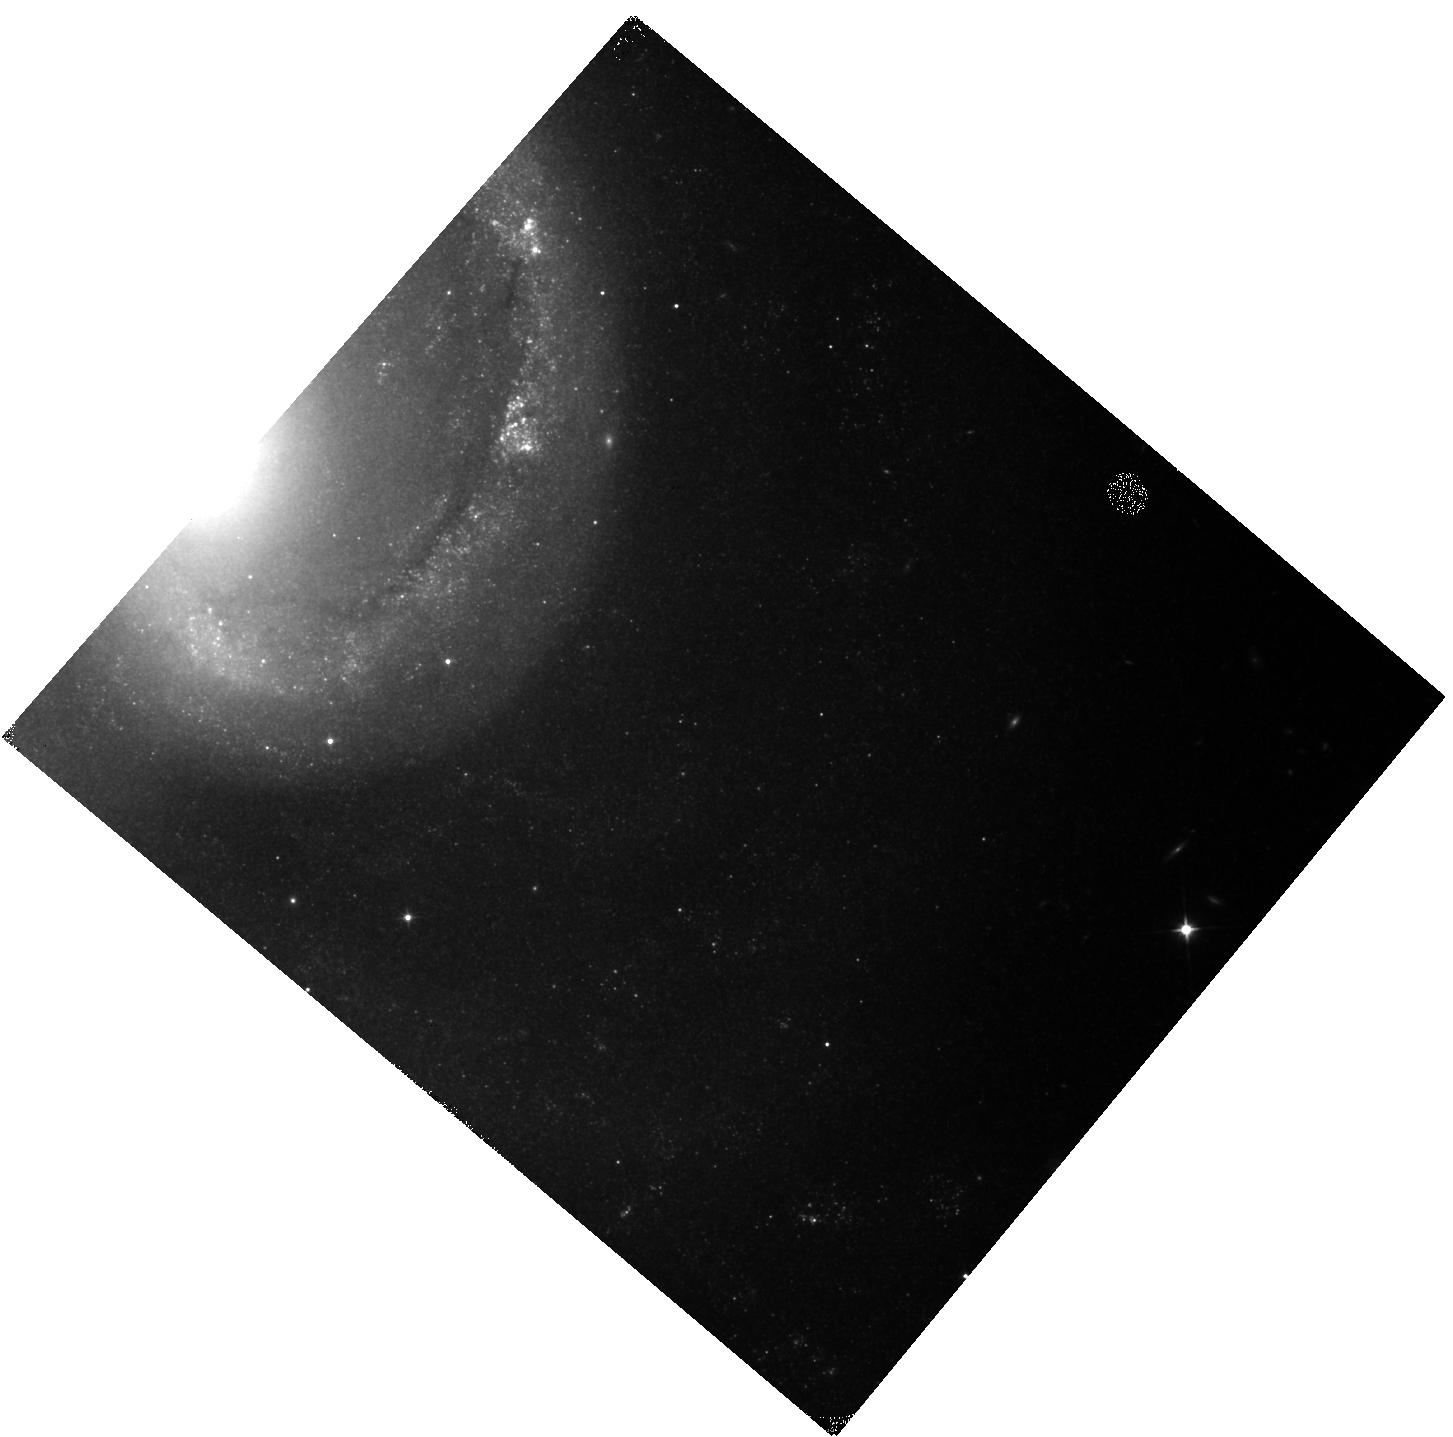
Target: 2021AEFX. Instrument: WFC3/IR. Filter: F110W. Exposure: 13 min. Observation ID: hst_17429_93_wfc3_ir_f110w_if7f93

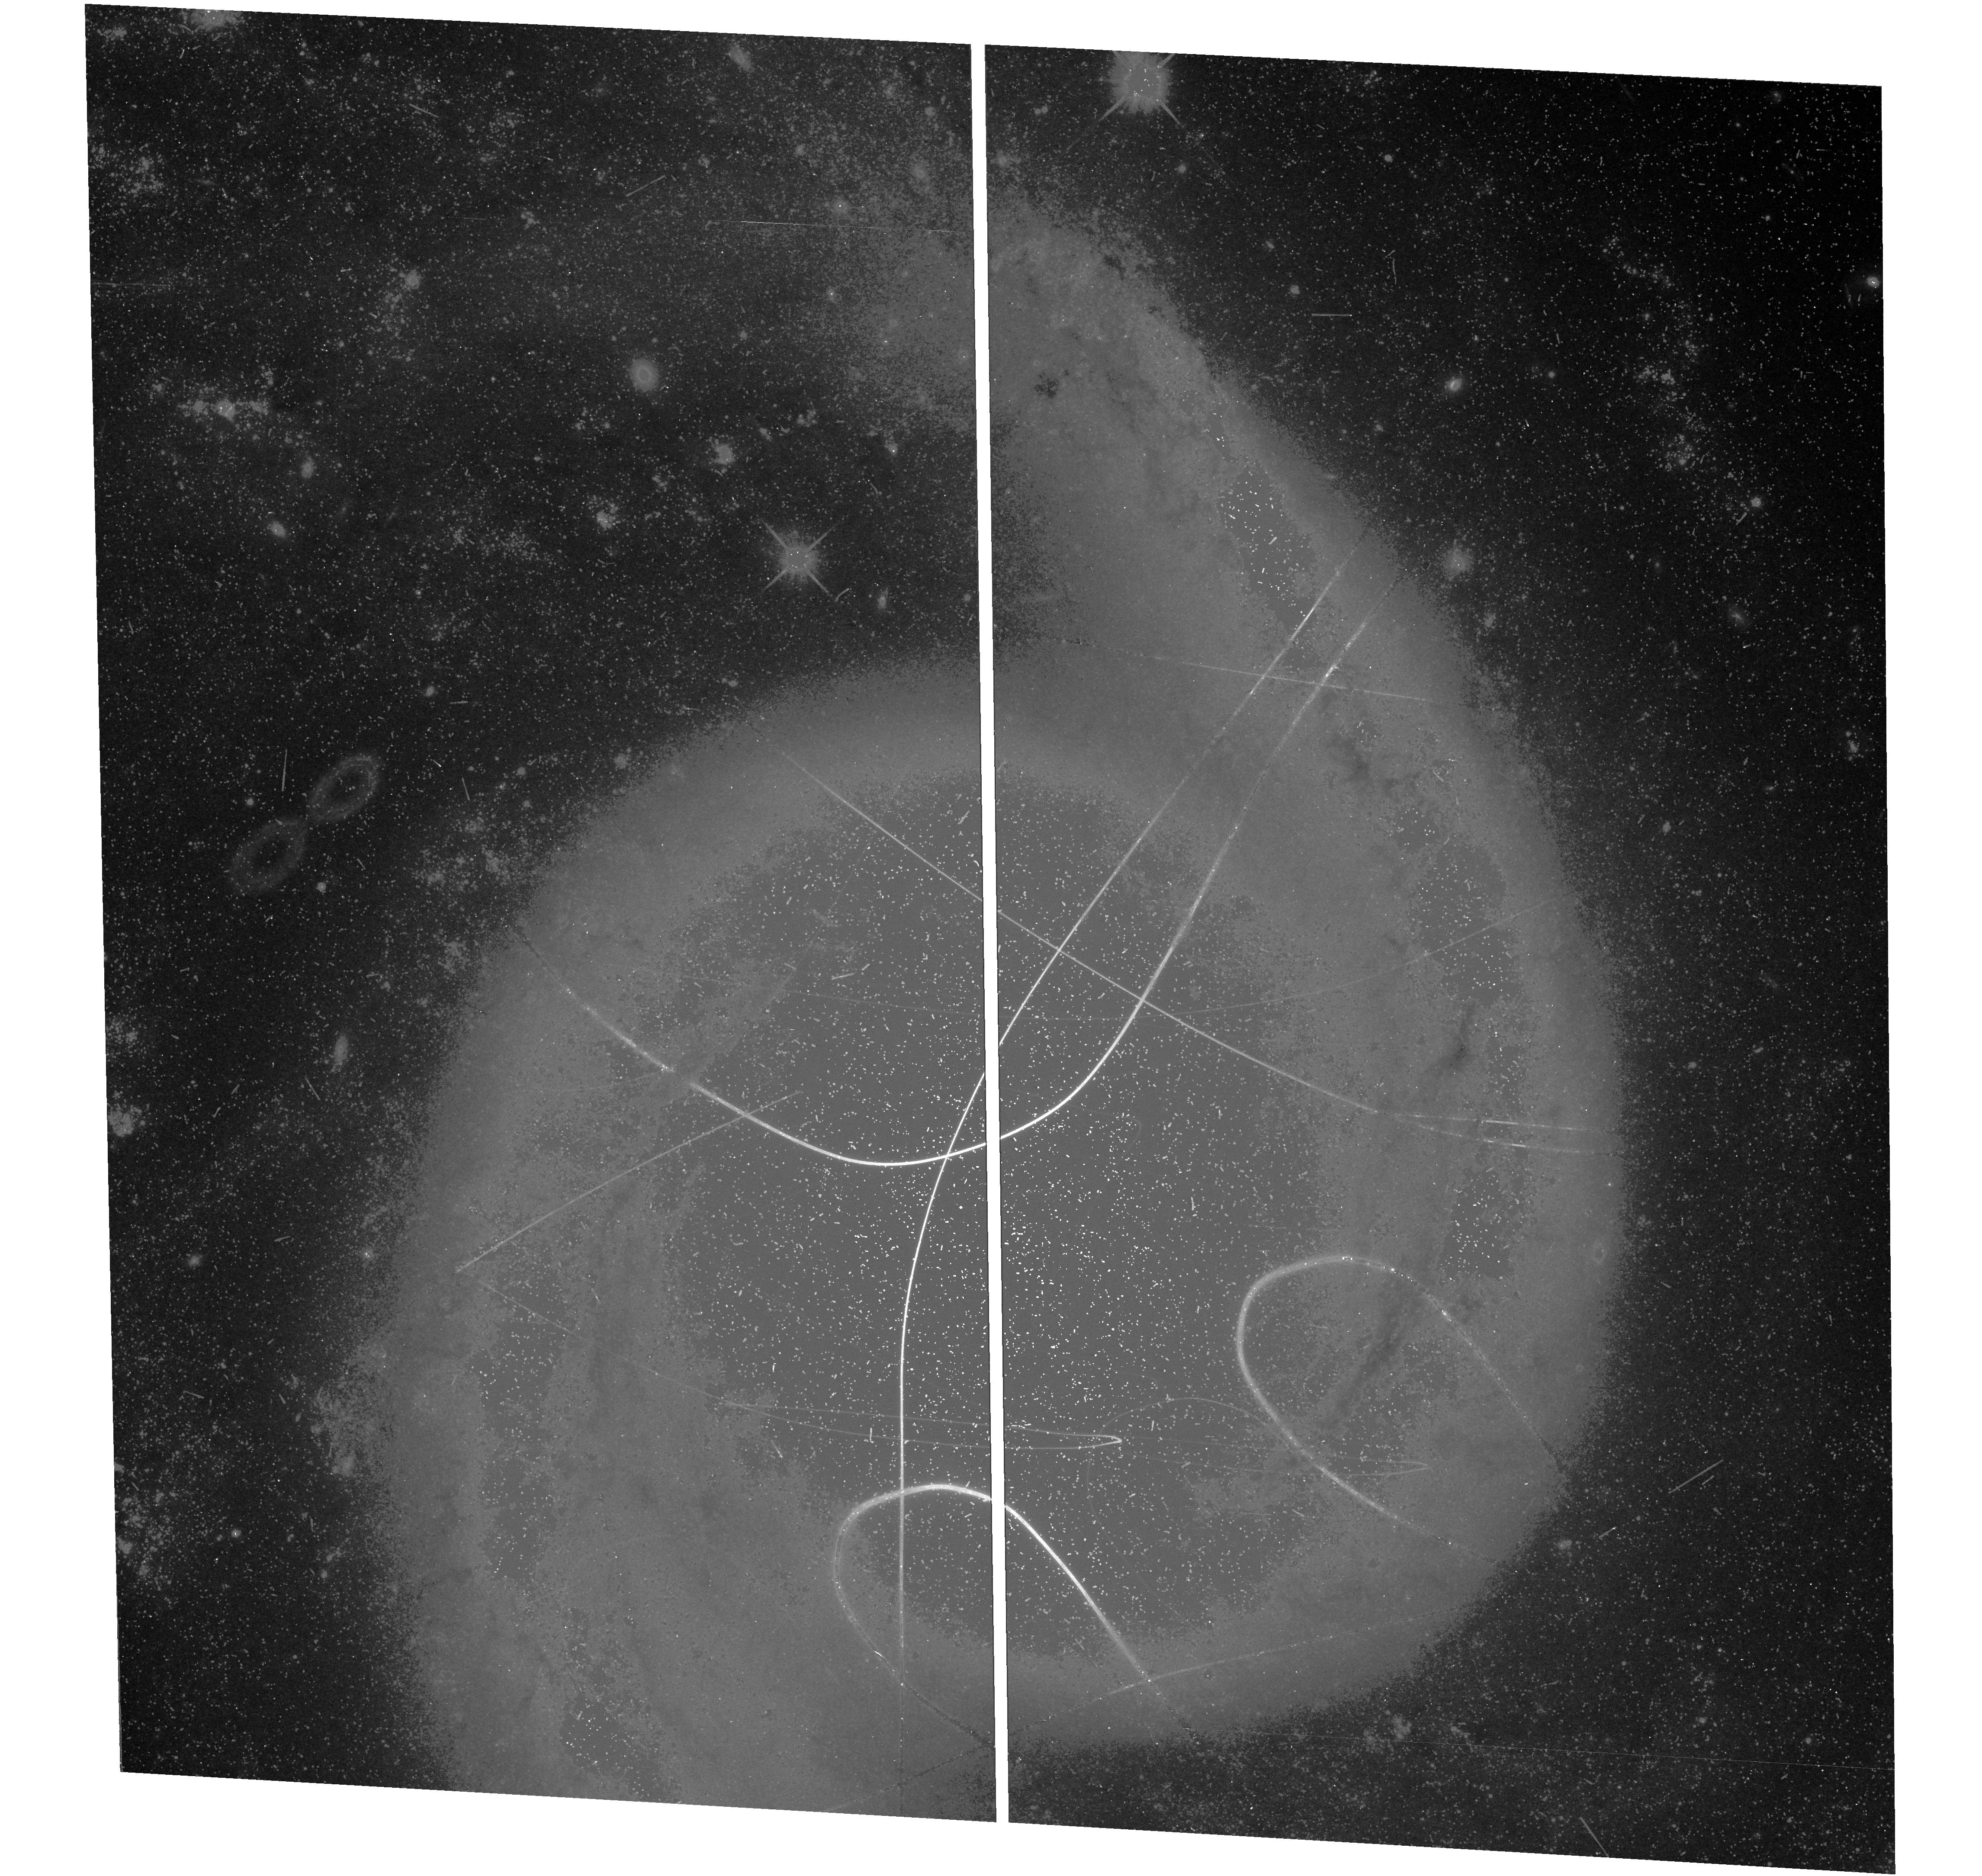
Target: 2021AEFX. Instrument: WFC3/UVIS. Filter: F600LP. Exposure: 22 min. Observation ID: hst_17429_01_wfc3_uvis_f600lp_if7f01

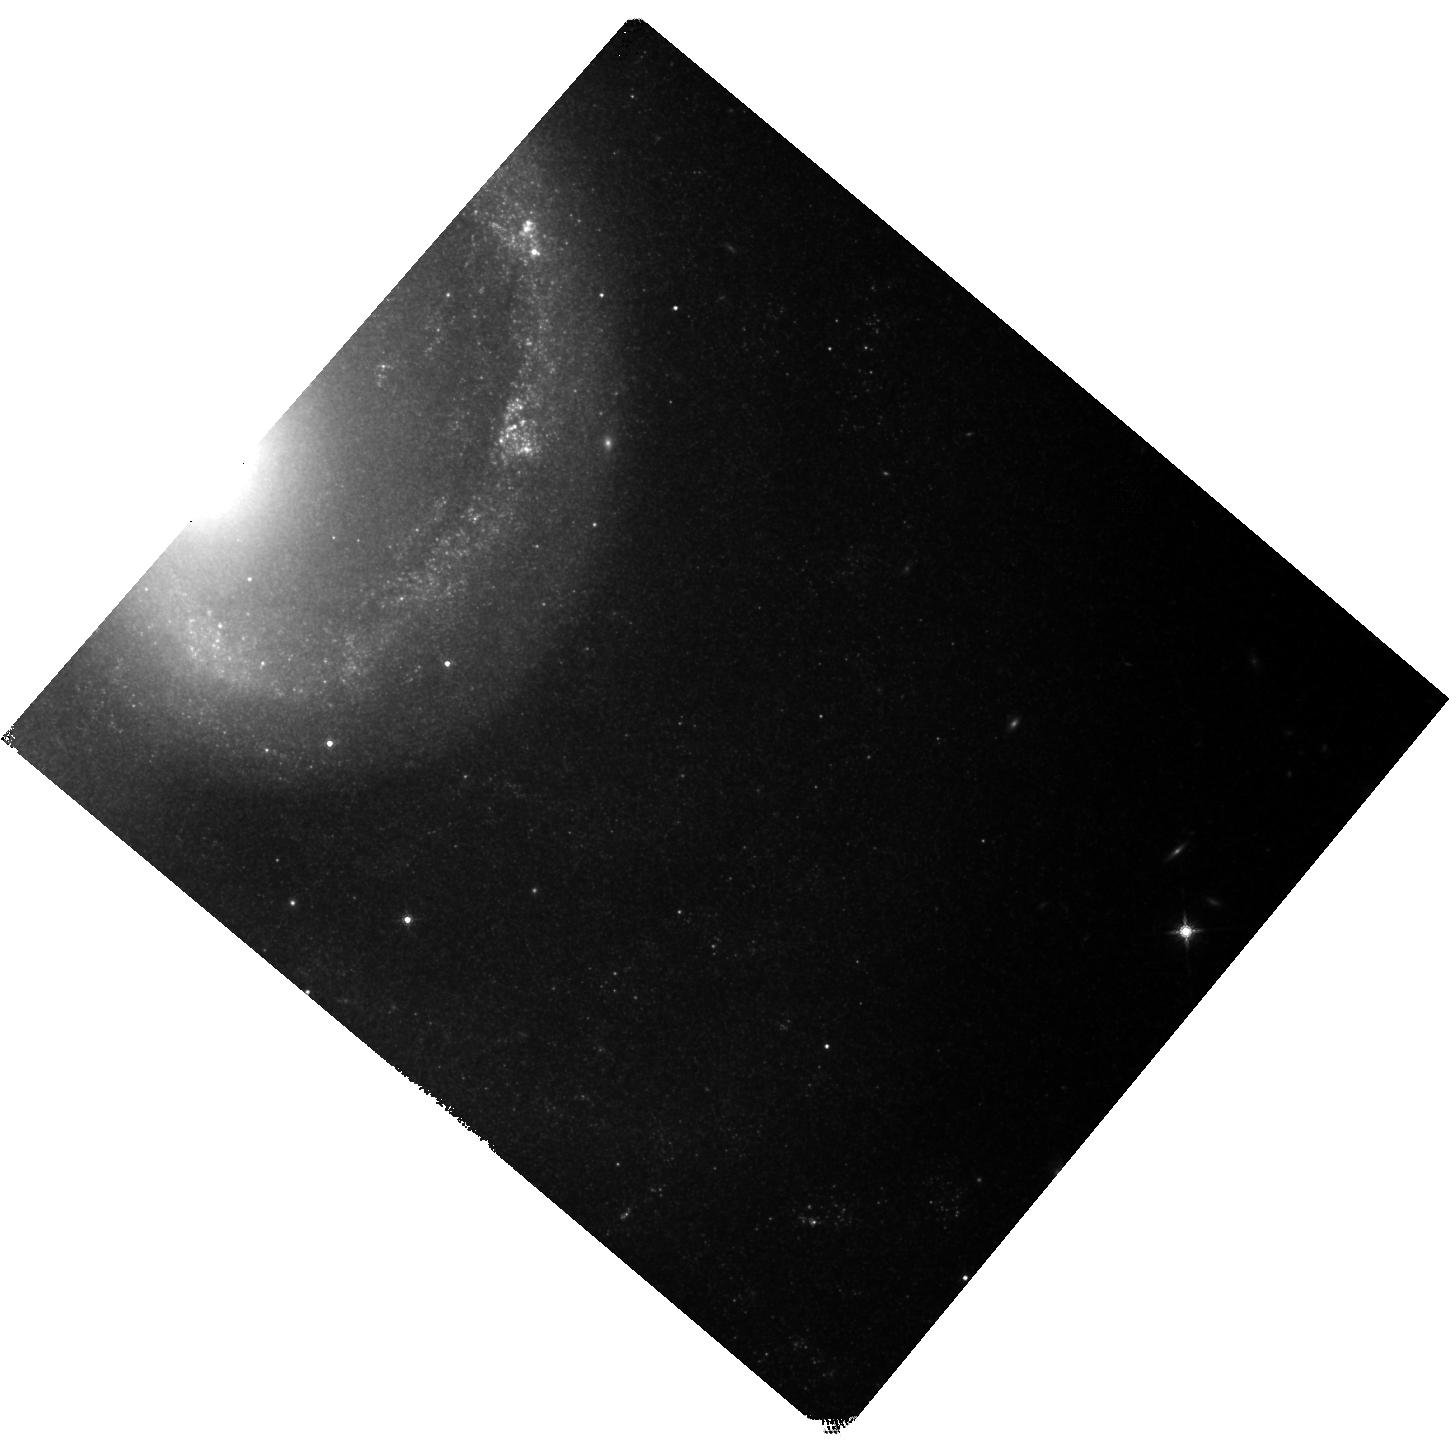
Target: 2021AEFX. Instrument: WFC3/IR. Filter: F160W. Exposure: 40 min. Observation ID: hst_17429_92_wfc3_ir_f160w_if7f92

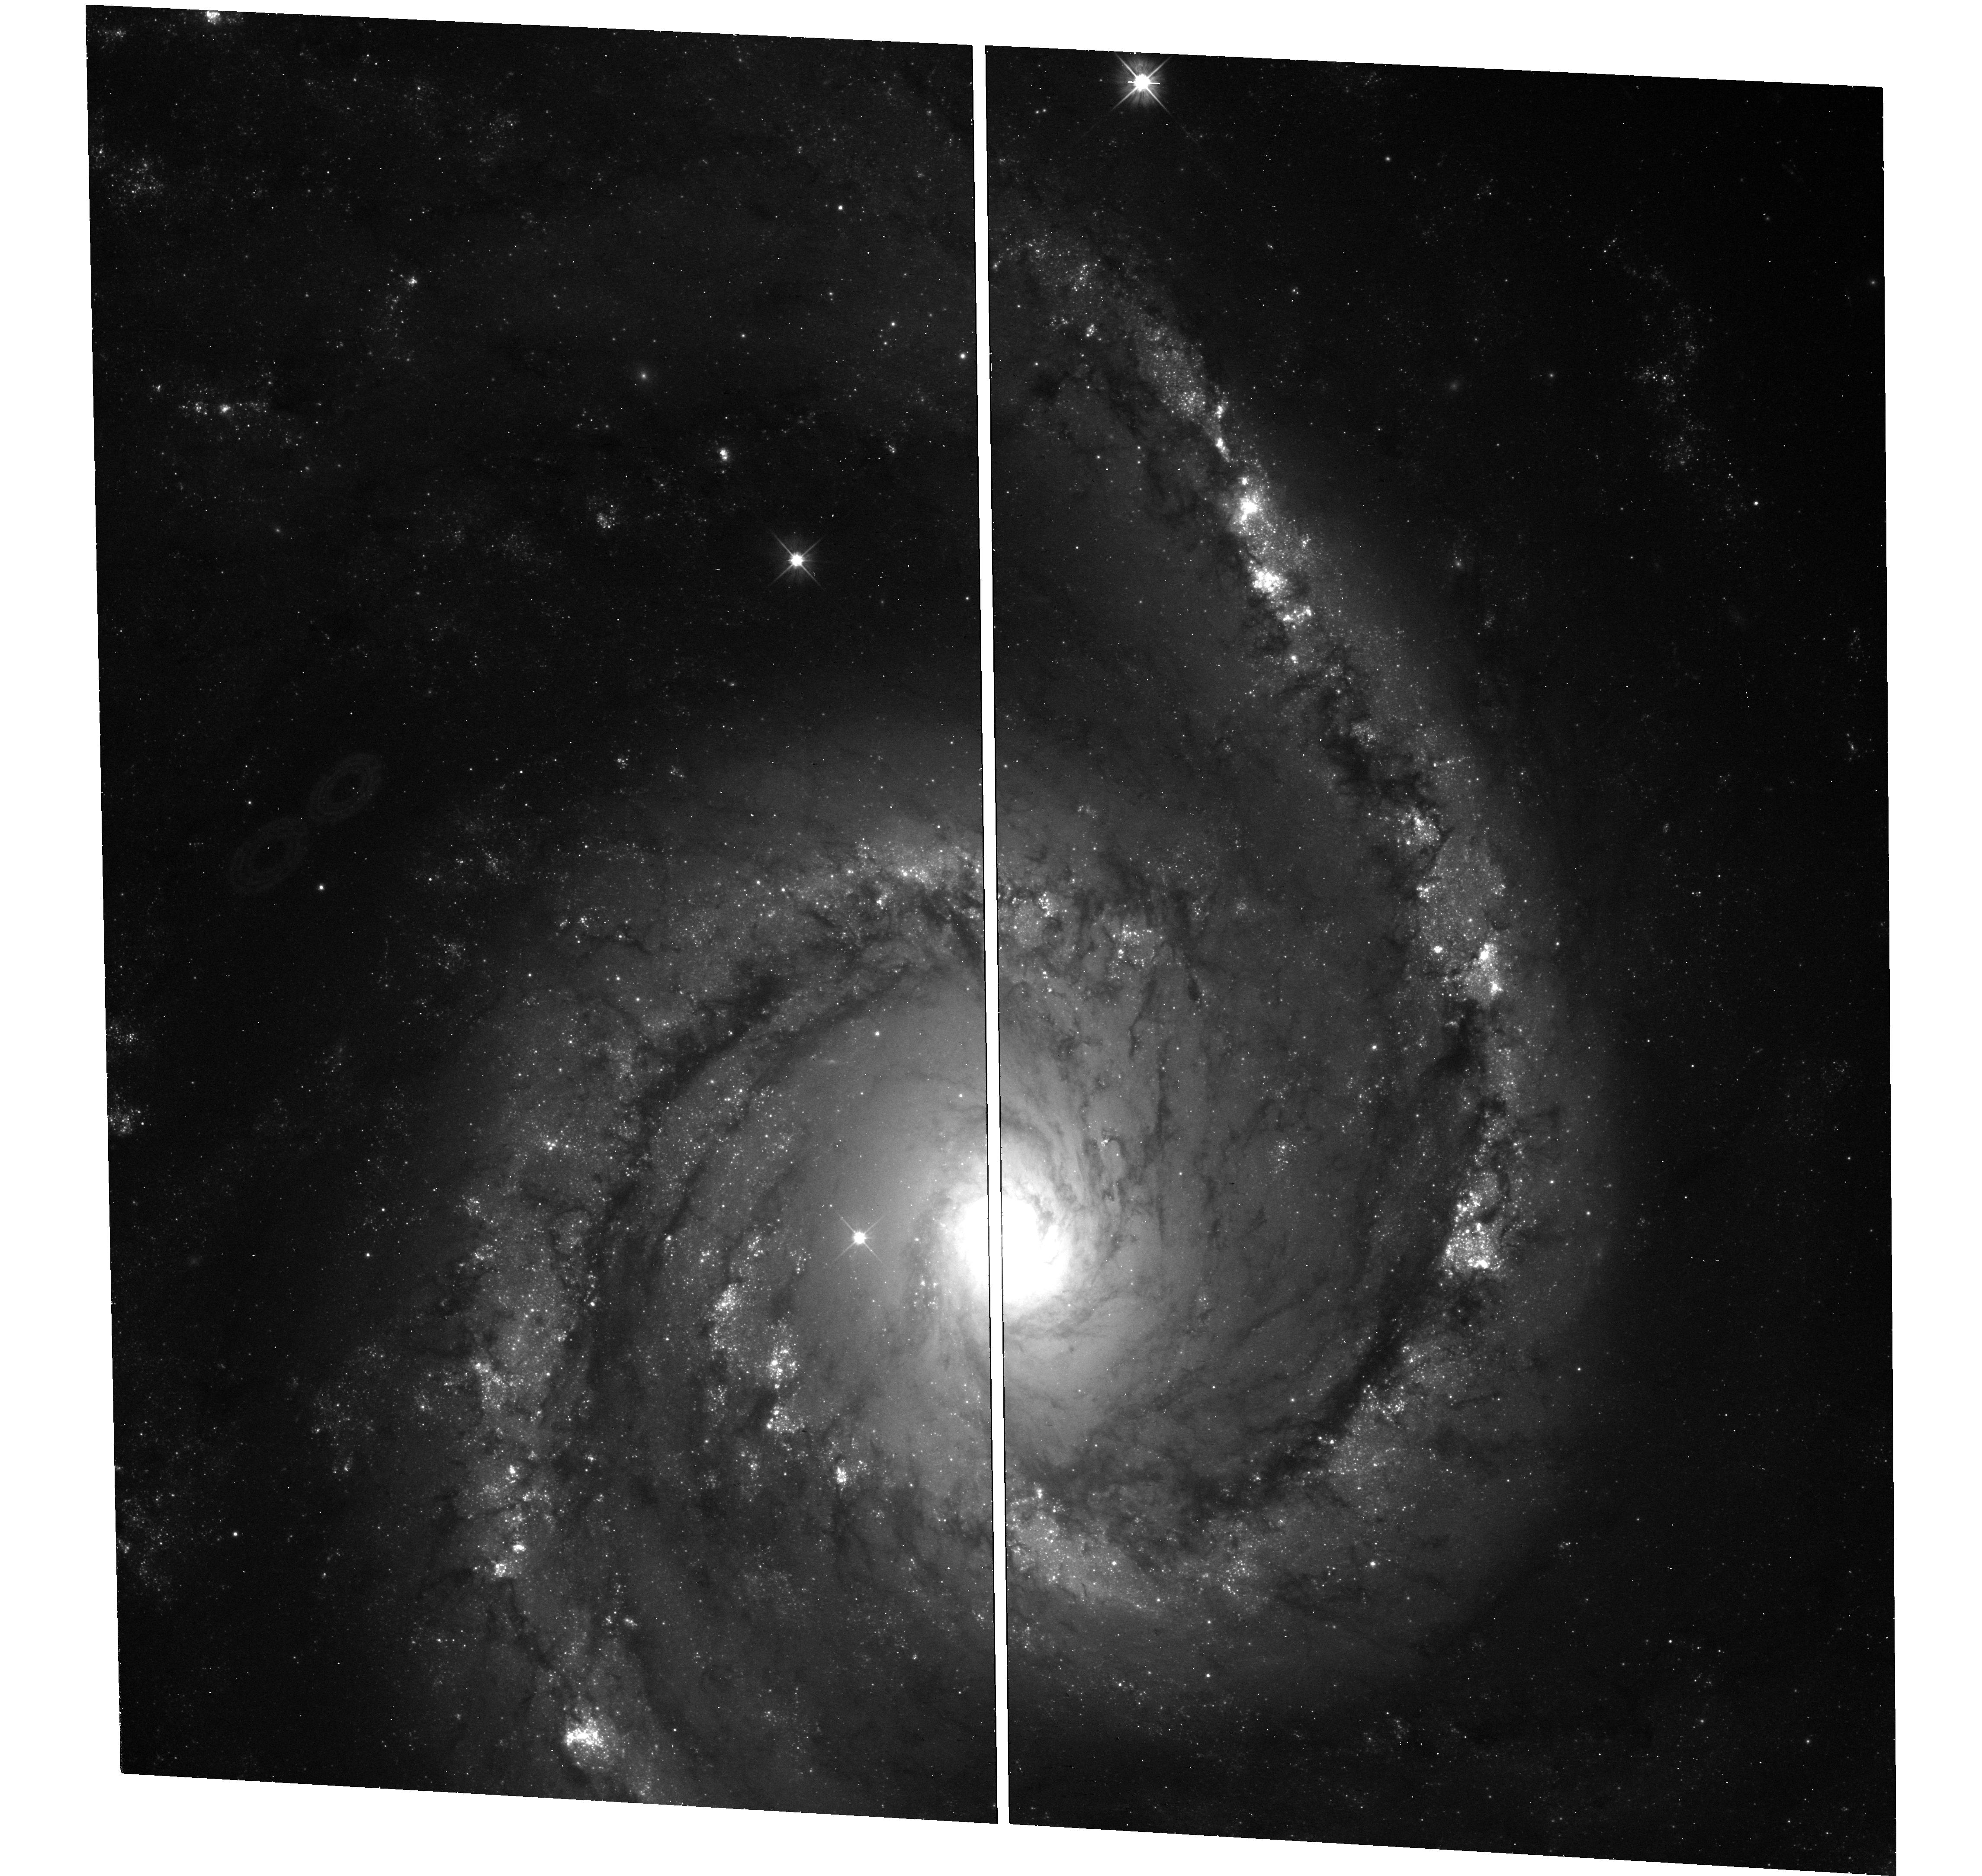
Target: 2021AEFX. Instrument: WFC3/UVIS. Filter: F555W. Exposure: 13 min. Observation ID: hst_17429_01_wfc3_uvis_f555w_if7f01

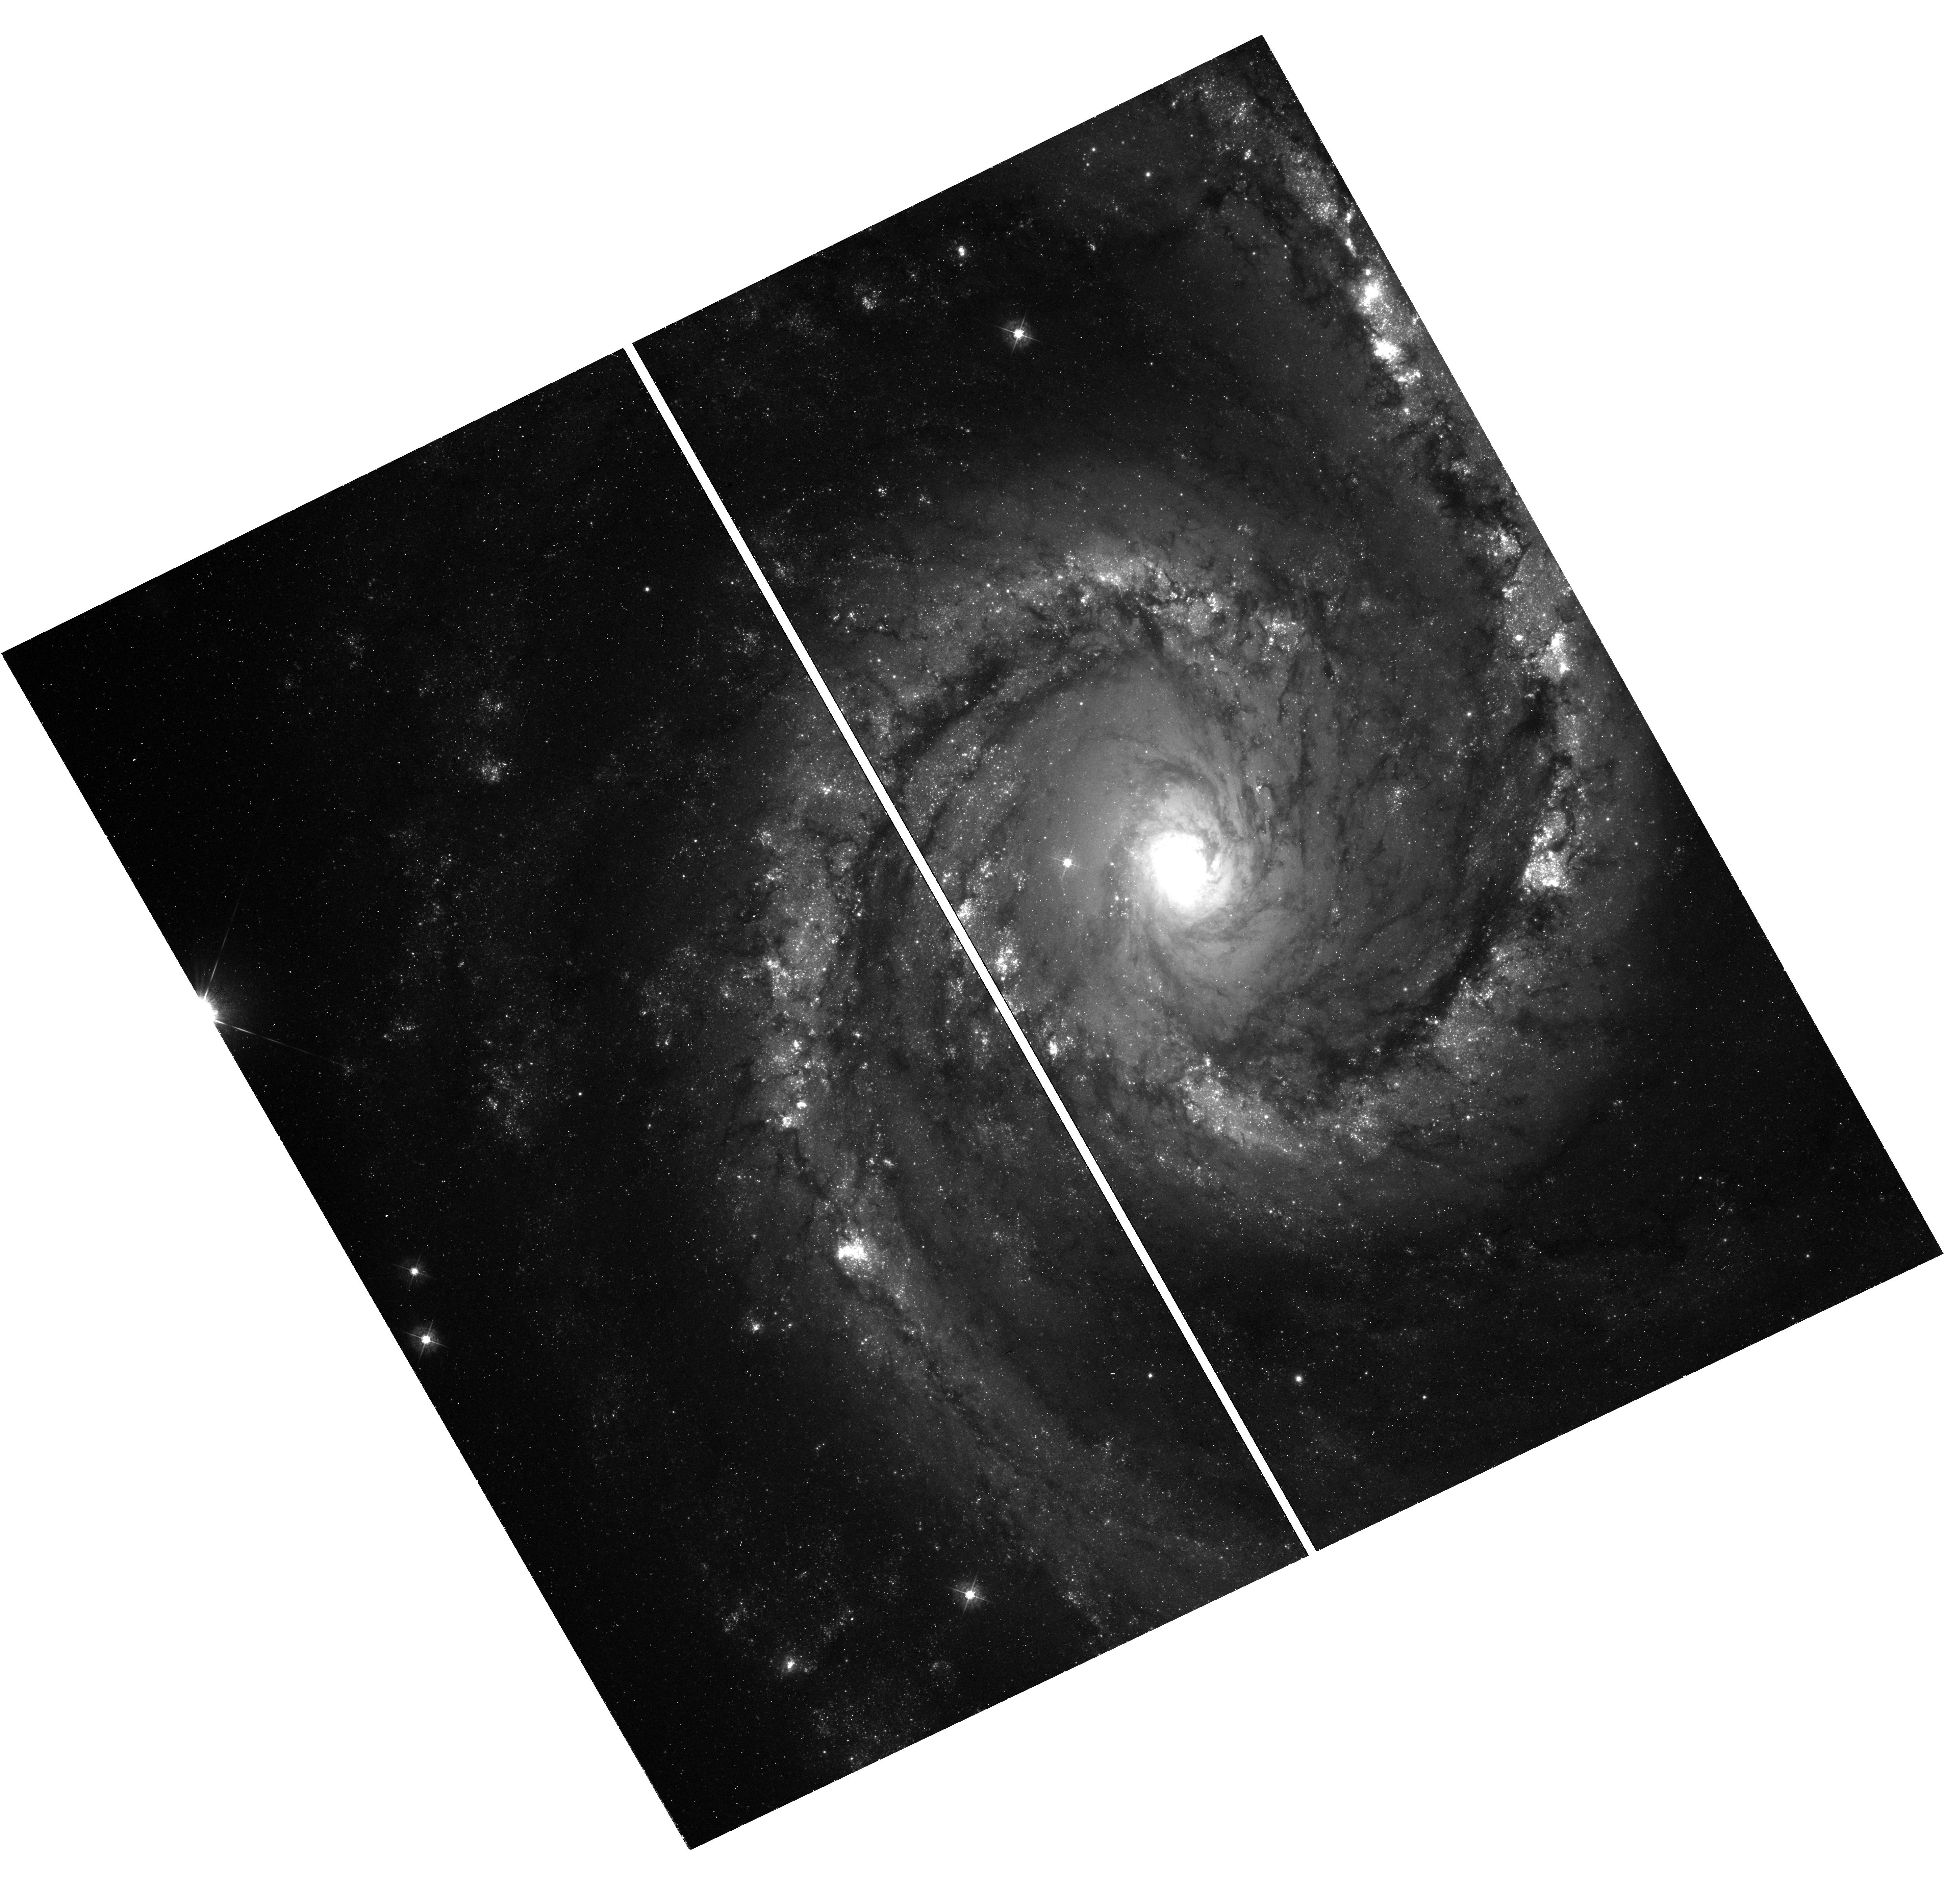
Target: 2021AEFX. Instrument: WFC3/UVIS. Filter: F438W. Exposure: 1.1 h. Observation ID: hst_17429_04_wfc3_uvis_f438w_if7f04

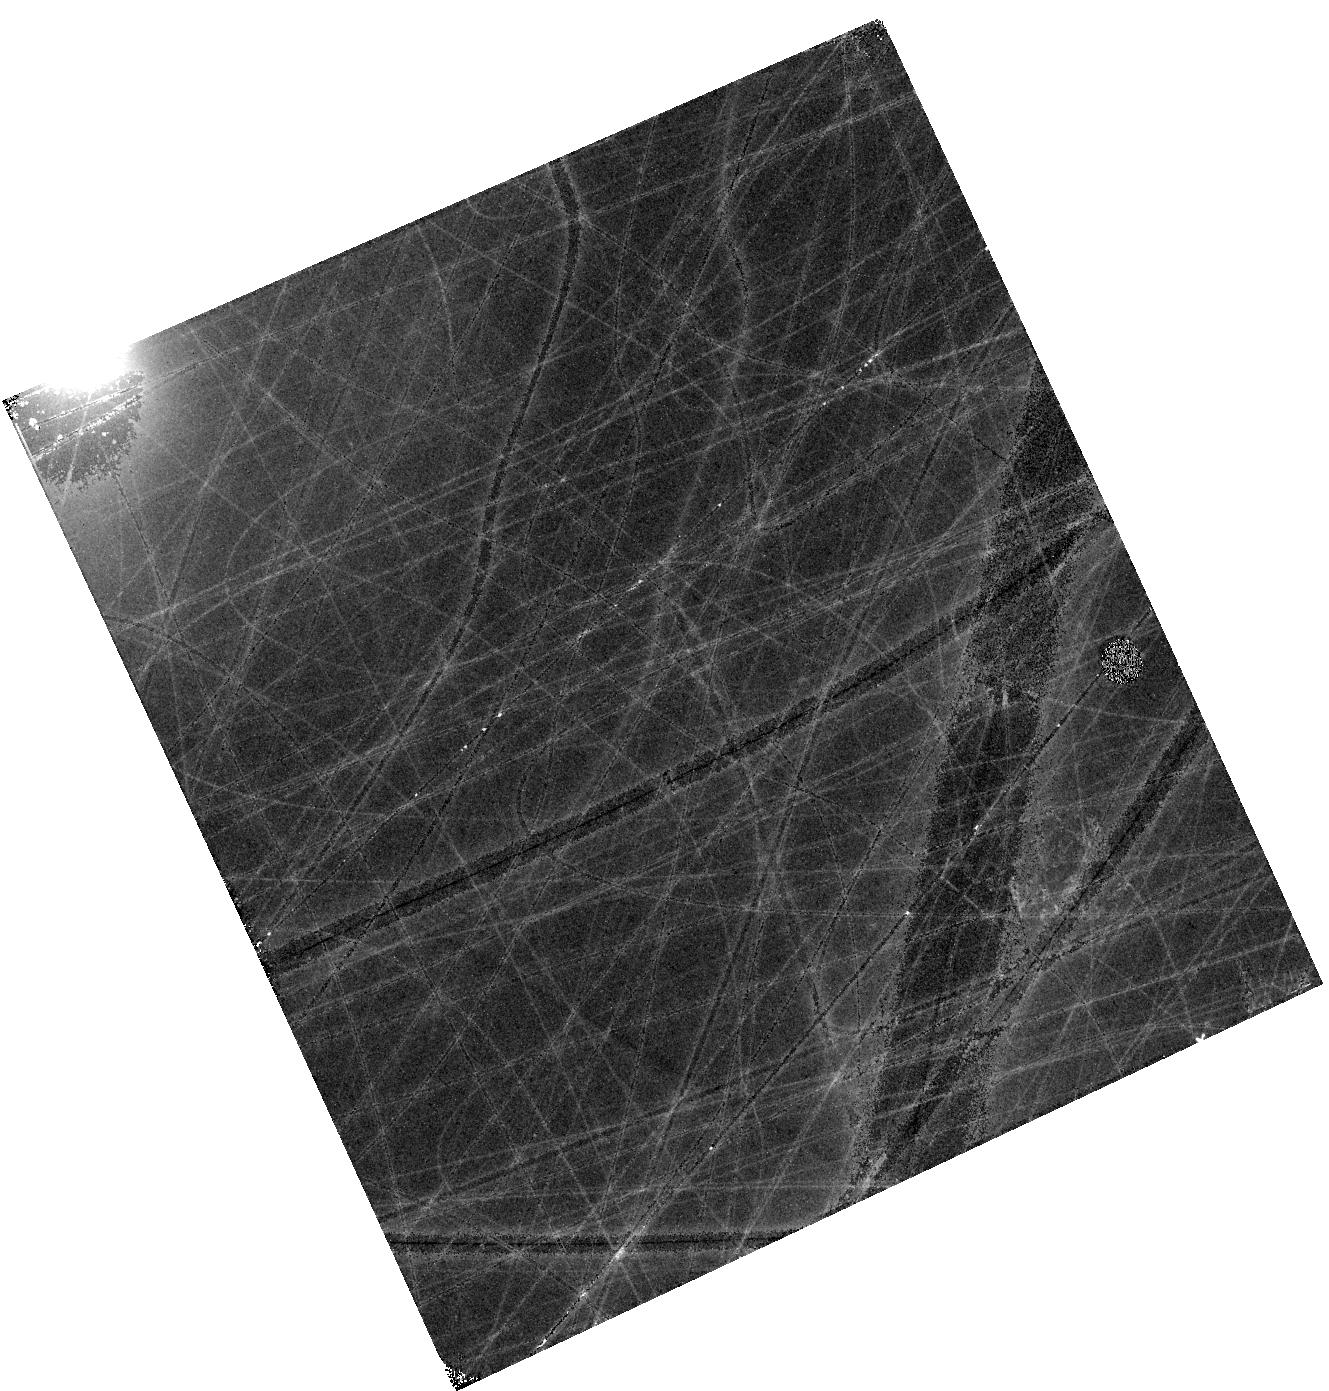
Target: 2021AEFX. Instrument: WFC3/IR. Filter: F160W. Exposure: 23 min. Observation ID: hst_17429_02_wfc3_ir_f160w_if7f02

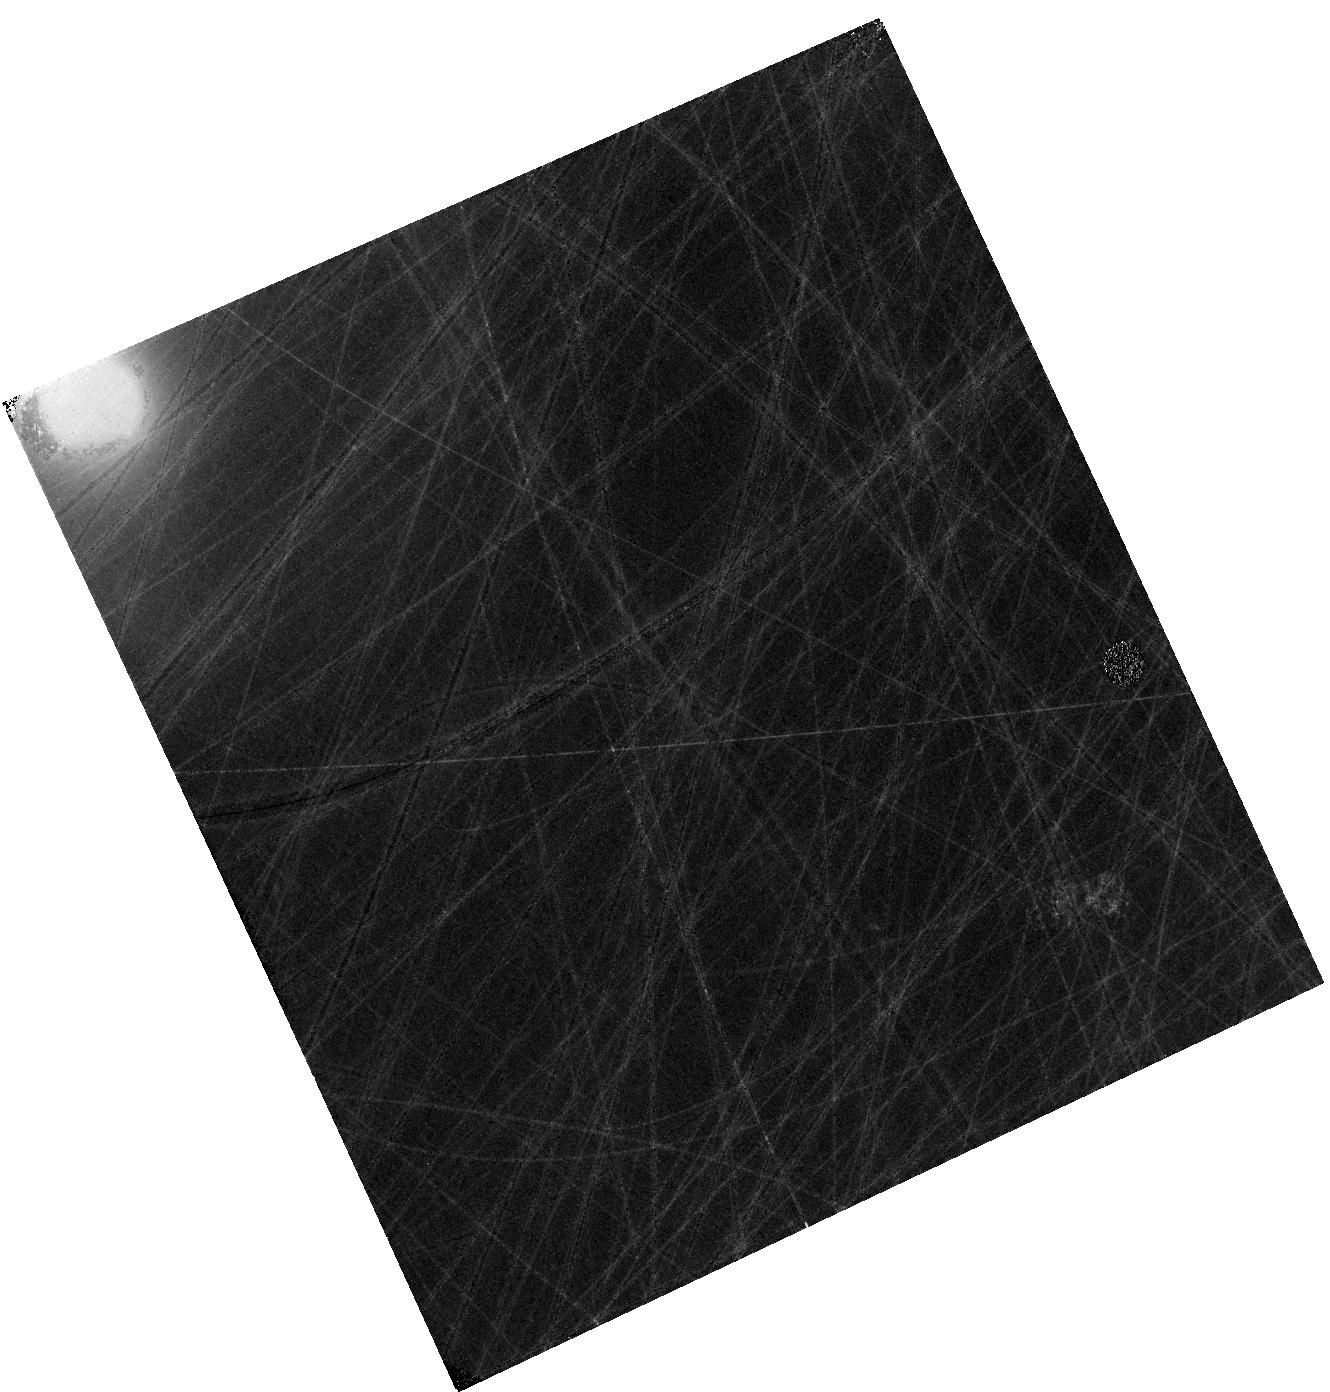
Target: 2021AEFX. Instrument: WFC3/IR. Filter: F160W. Exposure: 23 min. Observation ID: hst_17429_03_wfc3_ir_f160w_if7f03

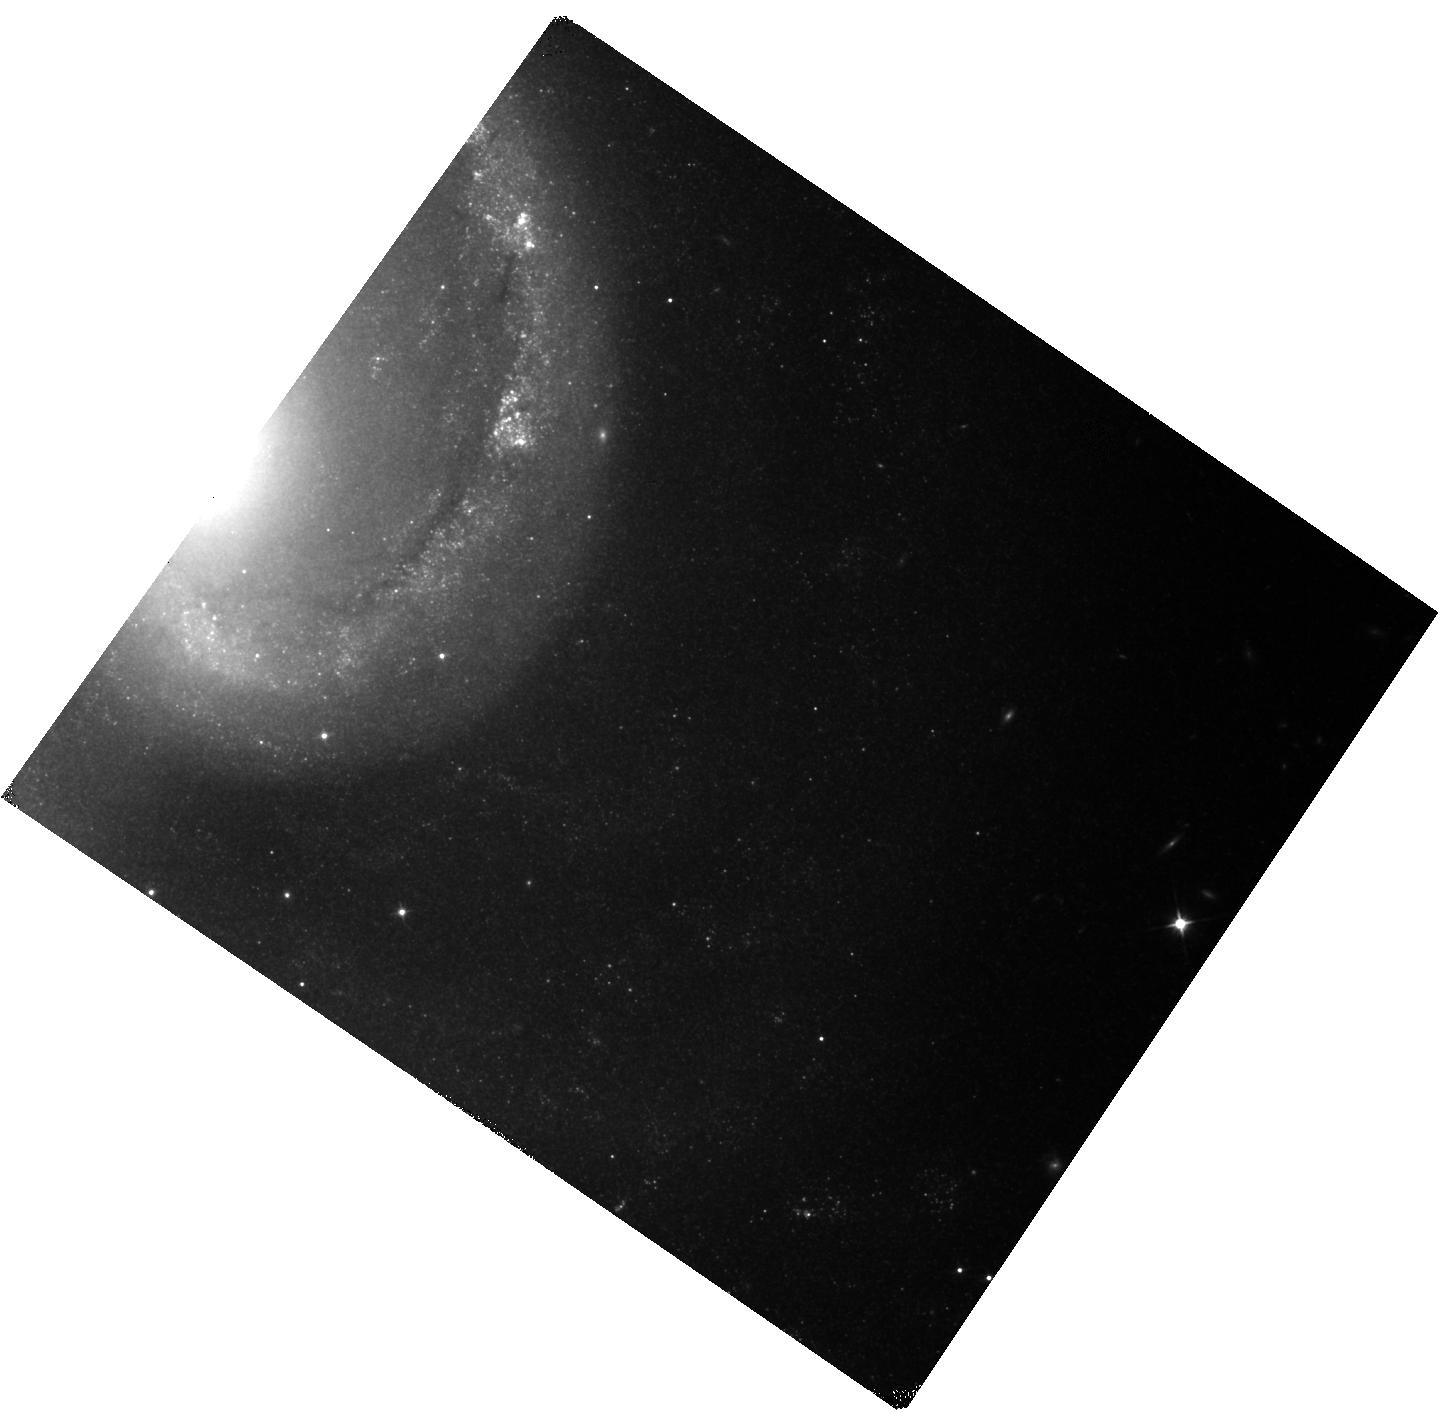
Target: 2021AEFX. Instrument: WFC3/IR. Filter: F110W. Exposure: 40 min. Observation ID: hst_17429_91_wfc3_ir_f110w_if7f91

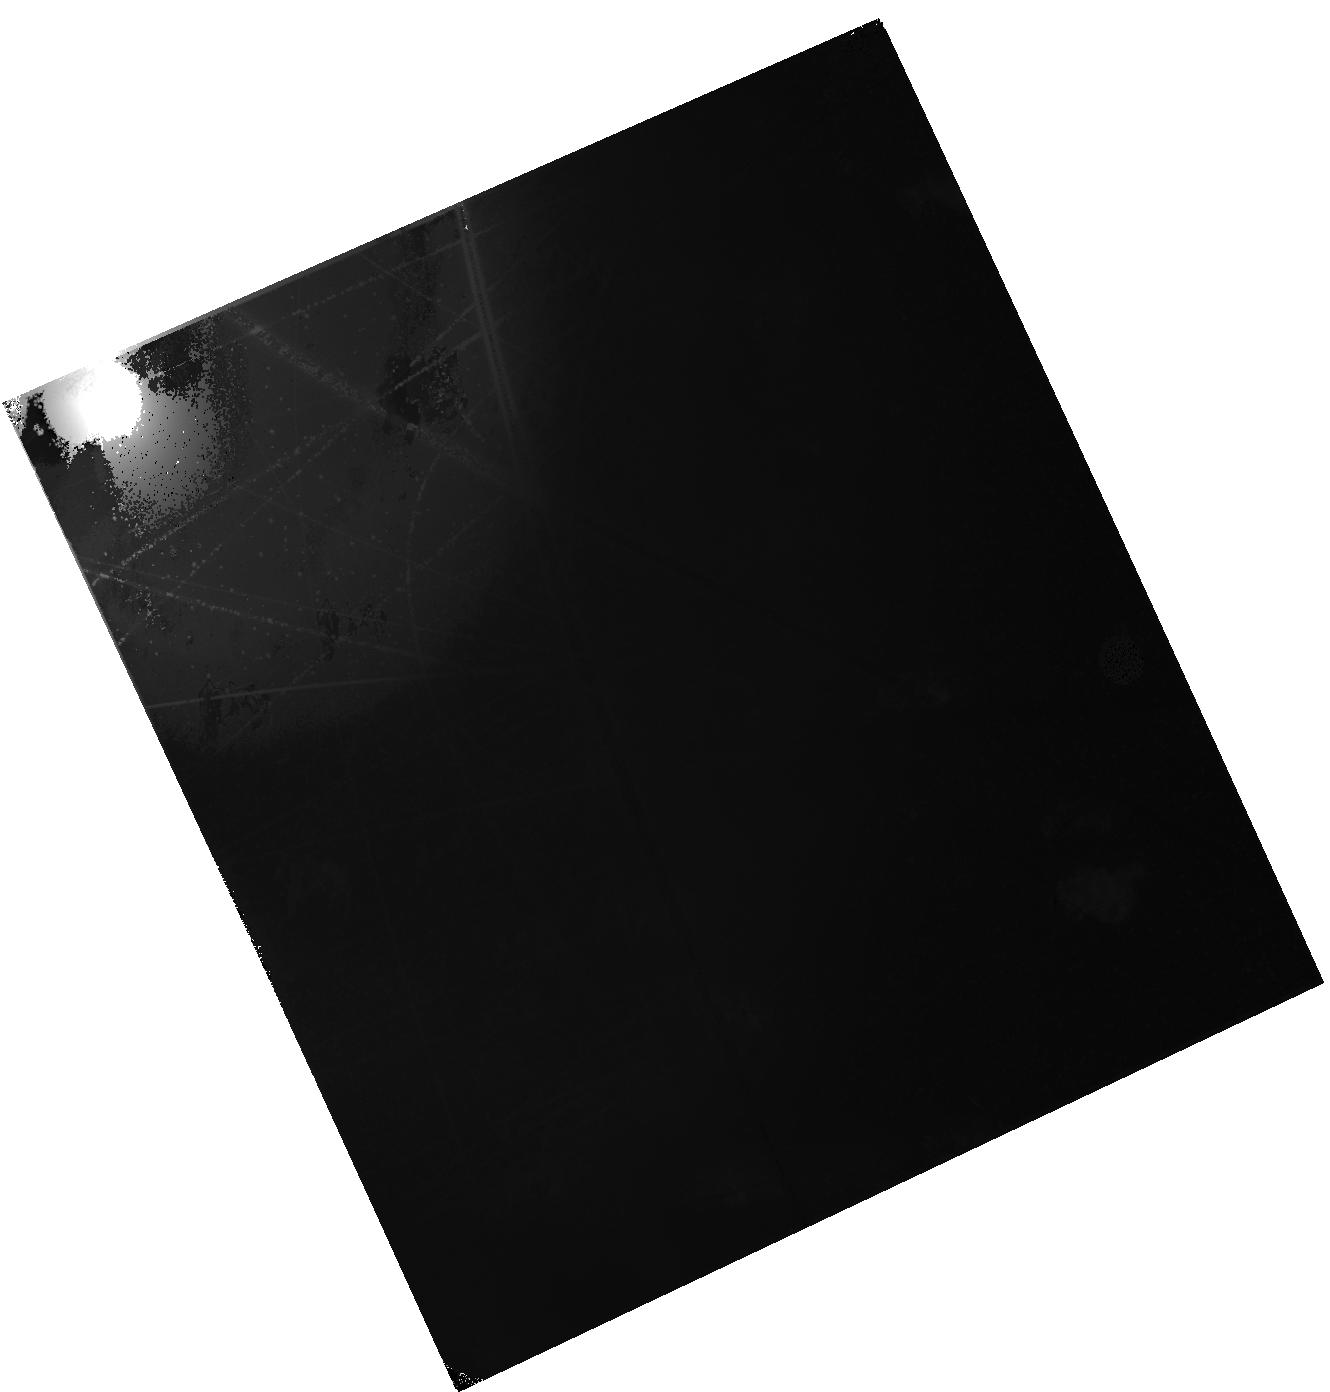
Target: 2021AEFX. Instrument: WFC3/IR. Filter: F110W. Exposure: 47 min. Observation ID: hst_17429_03_wfc3_ir_f110w_if7f03

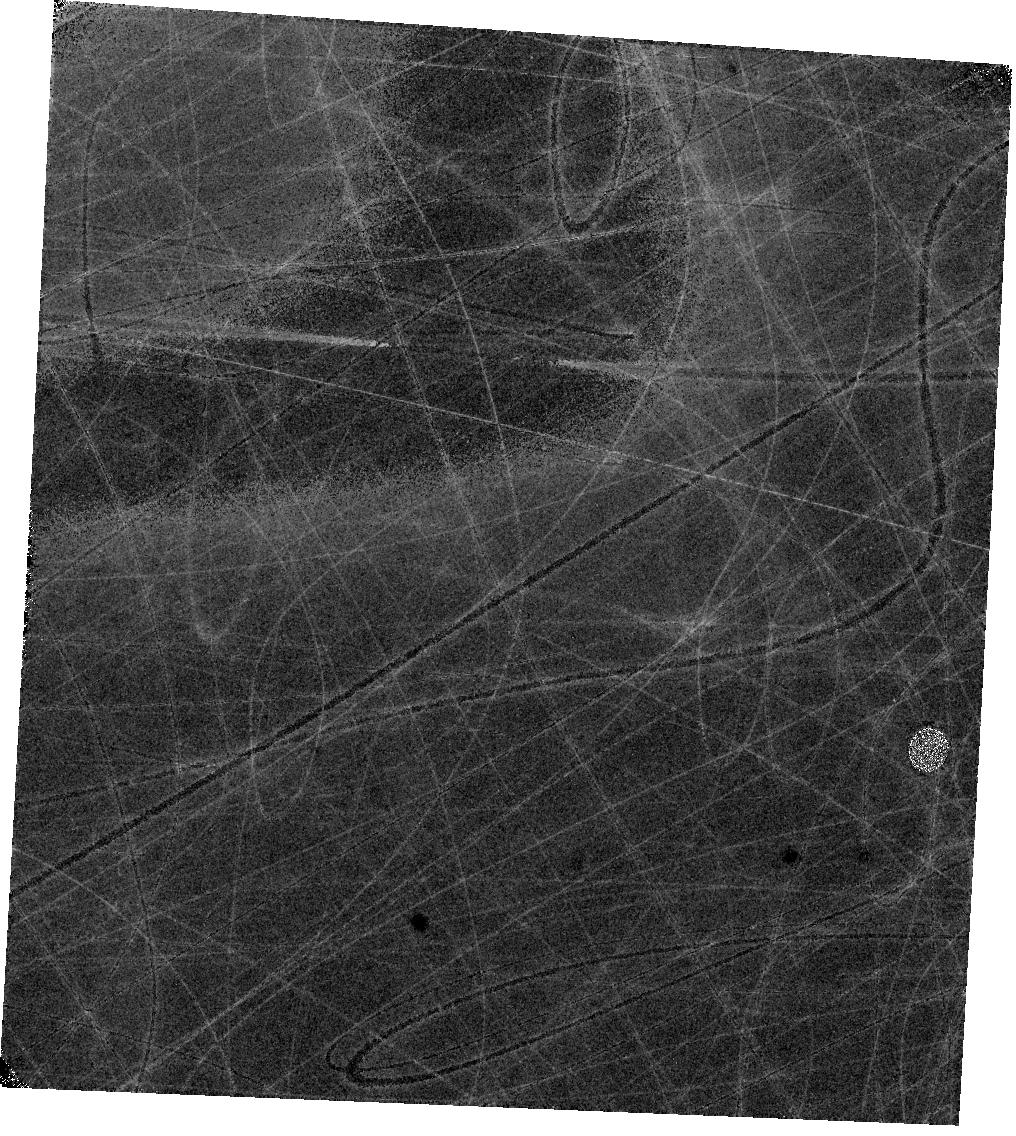
Target: 2021AEFX. Instrument: WFC3/IR. Filter: F110W. Exposure: 22 min. Observation ID: hst_17429_01_wfc3_ir_f110w_if7f01

Elevating the Scientific Output of JWST by using HST to Examine the Heart of Type Ia Supernova 2021aefx (PI: Tucker, Michael)

Despite Type Ia supernovae (SNe Ia) remaining a benchmark of precision cosmology, a consensus on how and why some white dwarfs explode as SNe Ia eludes the astronomical community. Photometric observations of SNe Ia at late times measure the conversion efficiency of radioactive decay energy into photons. We request 10 orbits of HST/WFC3 observations in Cycle 31 and 8 orbits in Cycle 32 to observe the normal SN Ia 2021aefx at 750d, 1000d, and 1150d after the explosion in conjunction with already awarded JWST near- and mid-infrared spectra. These complimentary HST and JWST observations provide complete wavelength coverage from 0.4-14 microns spanning years after the explosion. Such data are non-existent in the literature and we do not foresee similar opportunities in the overlapping lifetimes of HST and JWST. Measuring the complete spectral energy distribution at nebular phases allows a direct estimate of the total radioactive decay energy, which in turn depends on the nucleosynthetic yield of the explosion. Many correlations have been proposed for estimating the nucleosynthetic yield of a SN Ia but uncertainties regarding emission in the mid-IR prevented definitive conclusions. With the proposed HST/WFC3 time we can elevate the scientific output from this SN to a level that JWST cannot reach alone, and SN~2021aefx will become a once-in-a-decade event that paves the way for the next generation of SN Ia models.